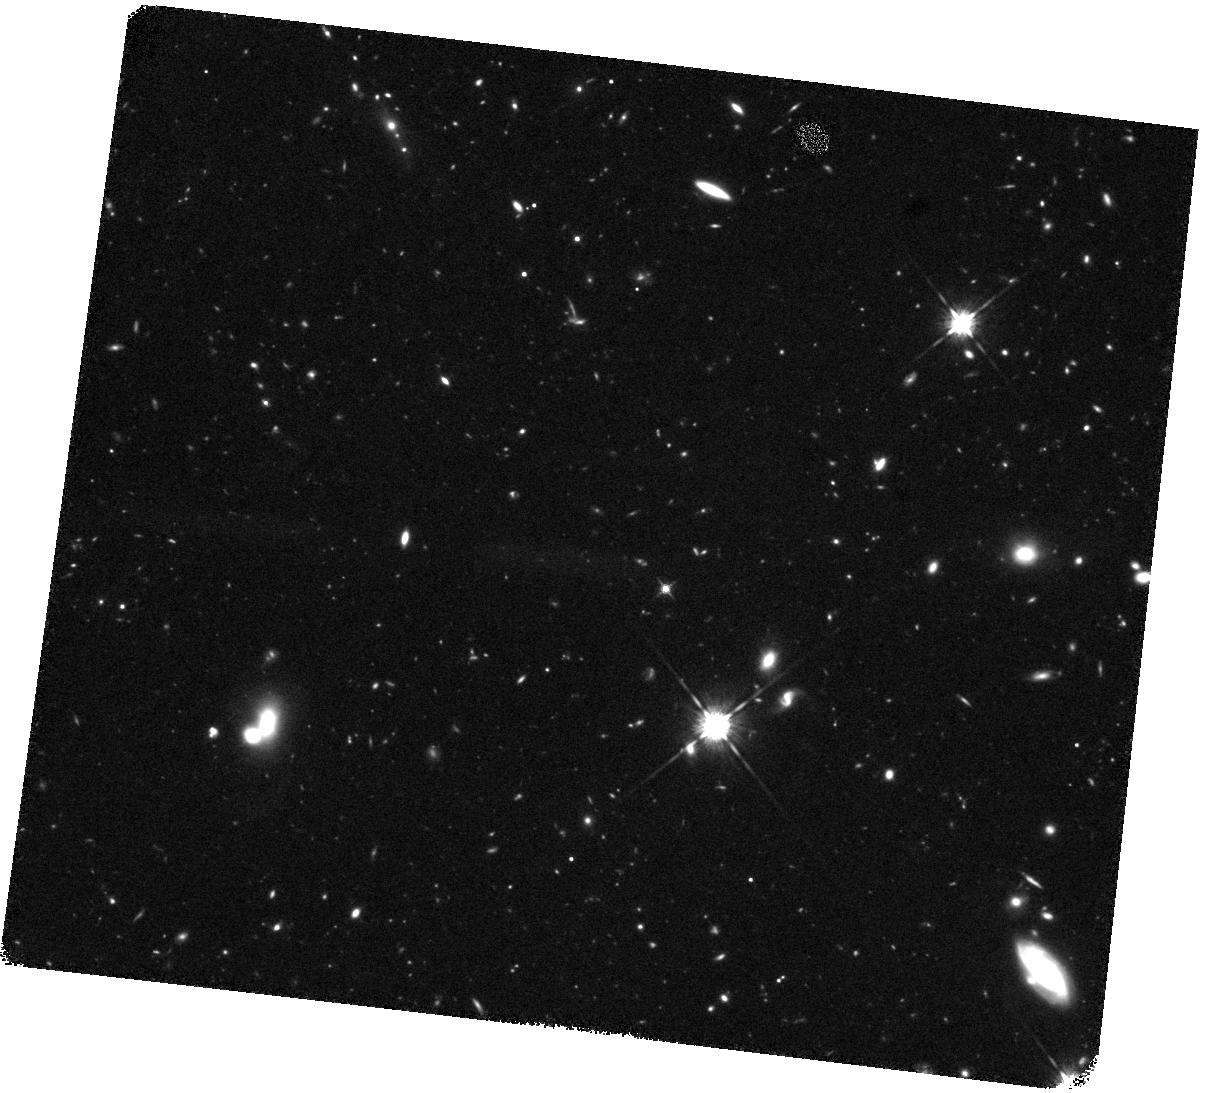
Target: Q1422-3-IR. Instrument: WFC3/IR. Filter: F125W. Exposure: 2 h. Observation ID: hst_15287_13_wfc3_ir_f125w_idia13

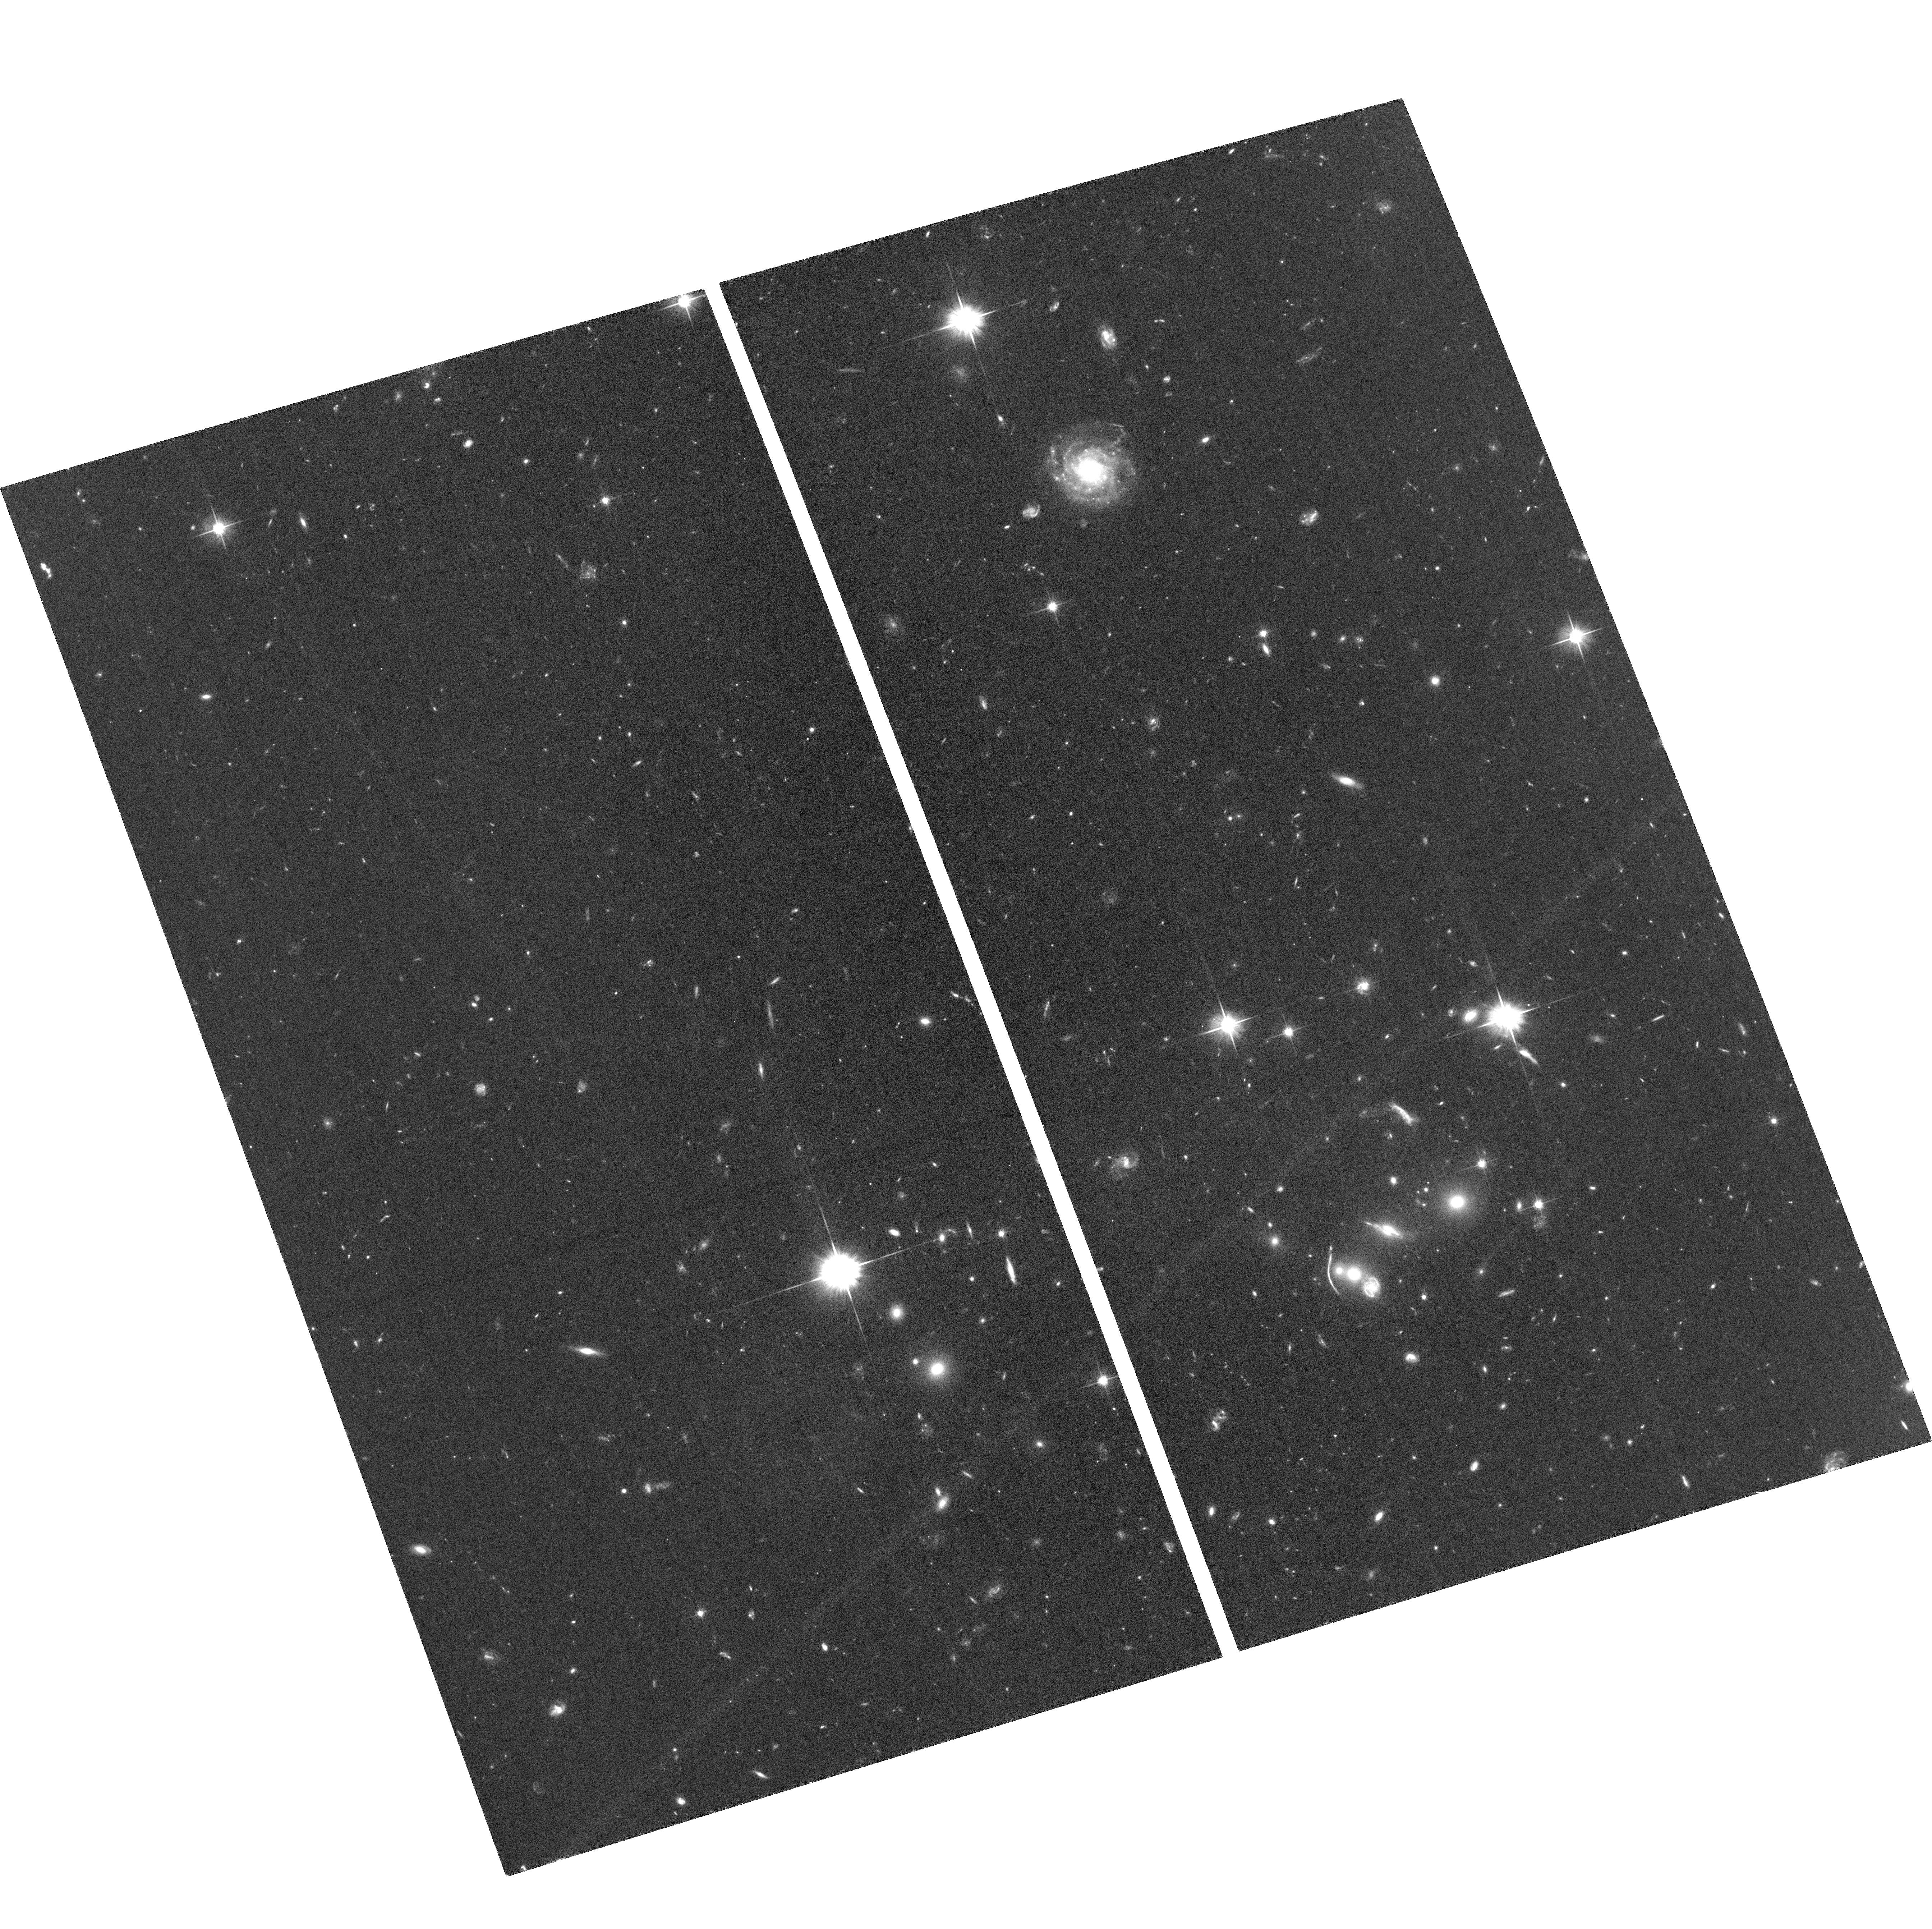
Target: Q0933-1-ACS. Instrument: ACS/WFC. Filter: F606W. Exposure: 1.7 h. Observation ID: hst_15287_03_acs_wfc_f606w_jdia03

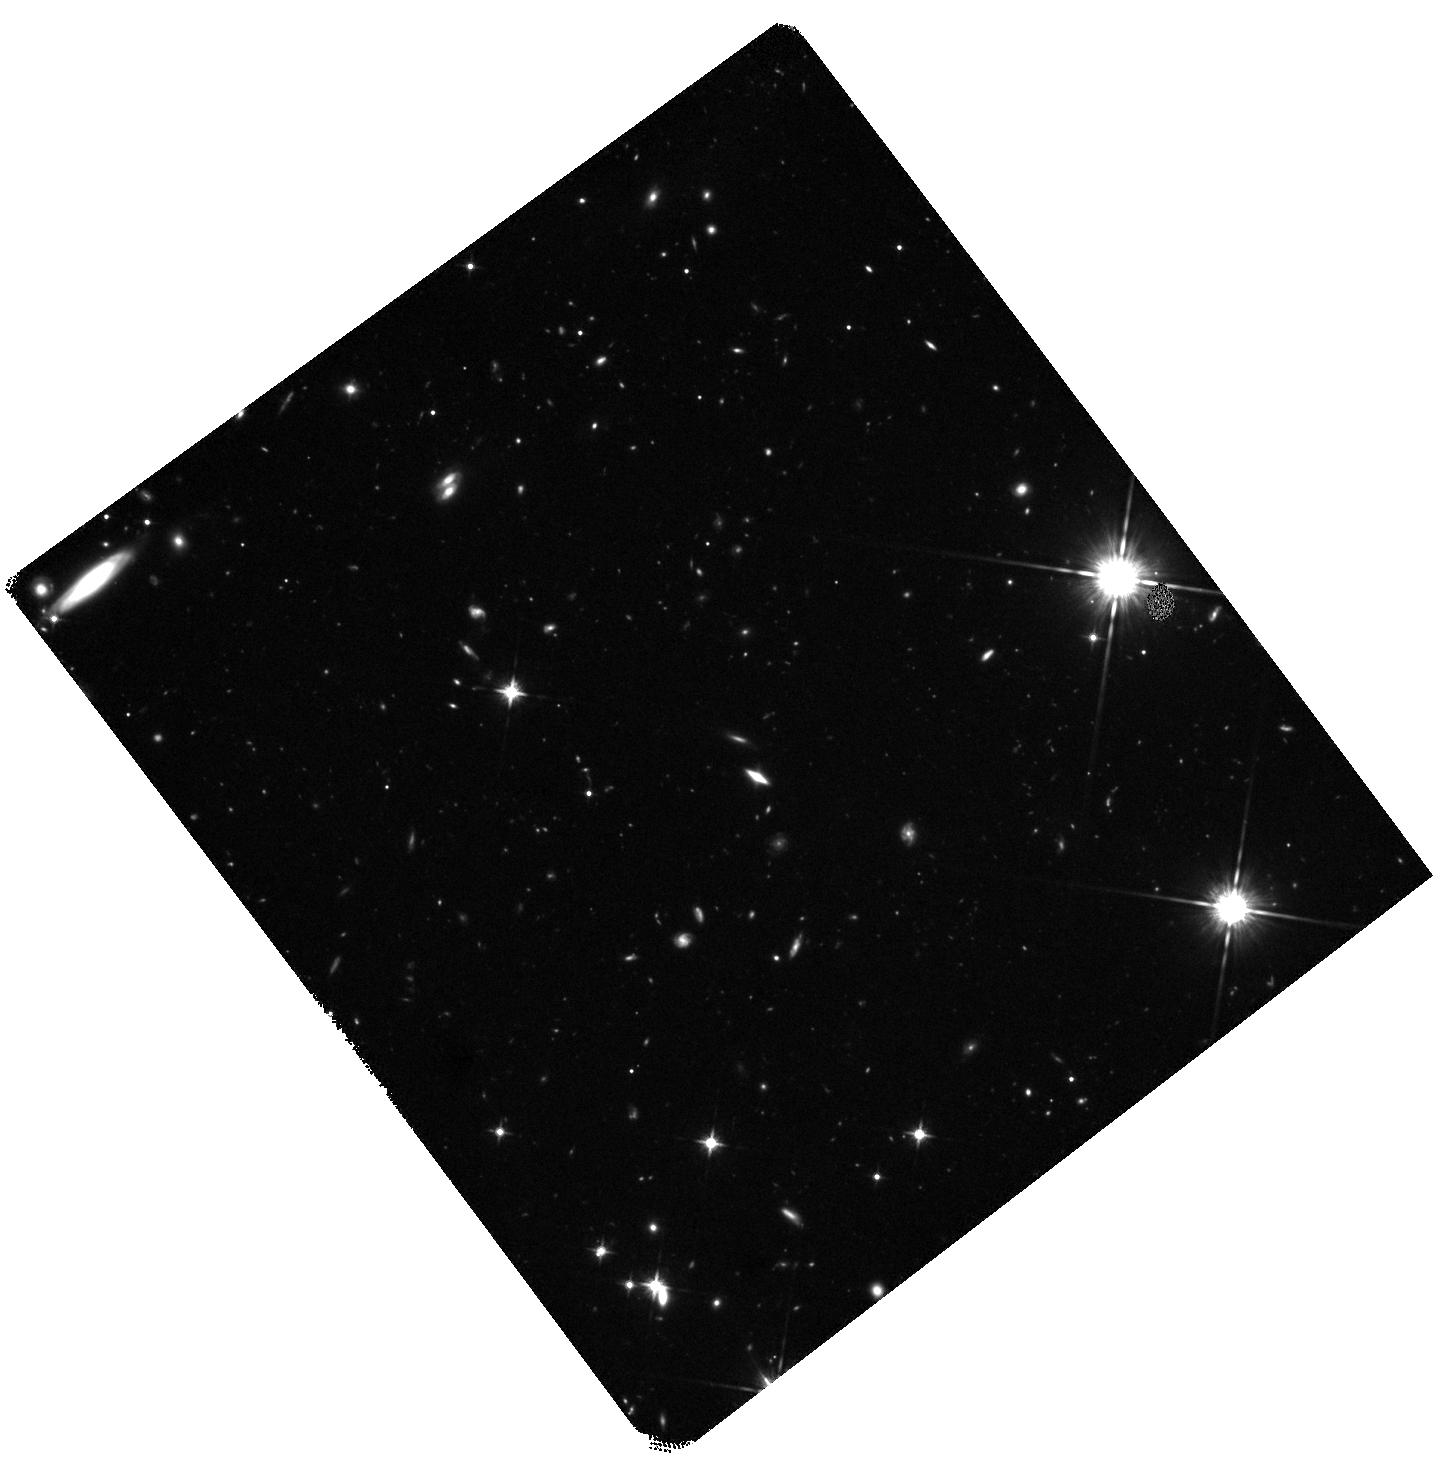
Target: Q1549-1-IR. Instrument: WFC3/IR. Filter: F125W. Exposure: 2 h. Observation ID: hst_15287_21_wfc3_ir_f125w_idia21

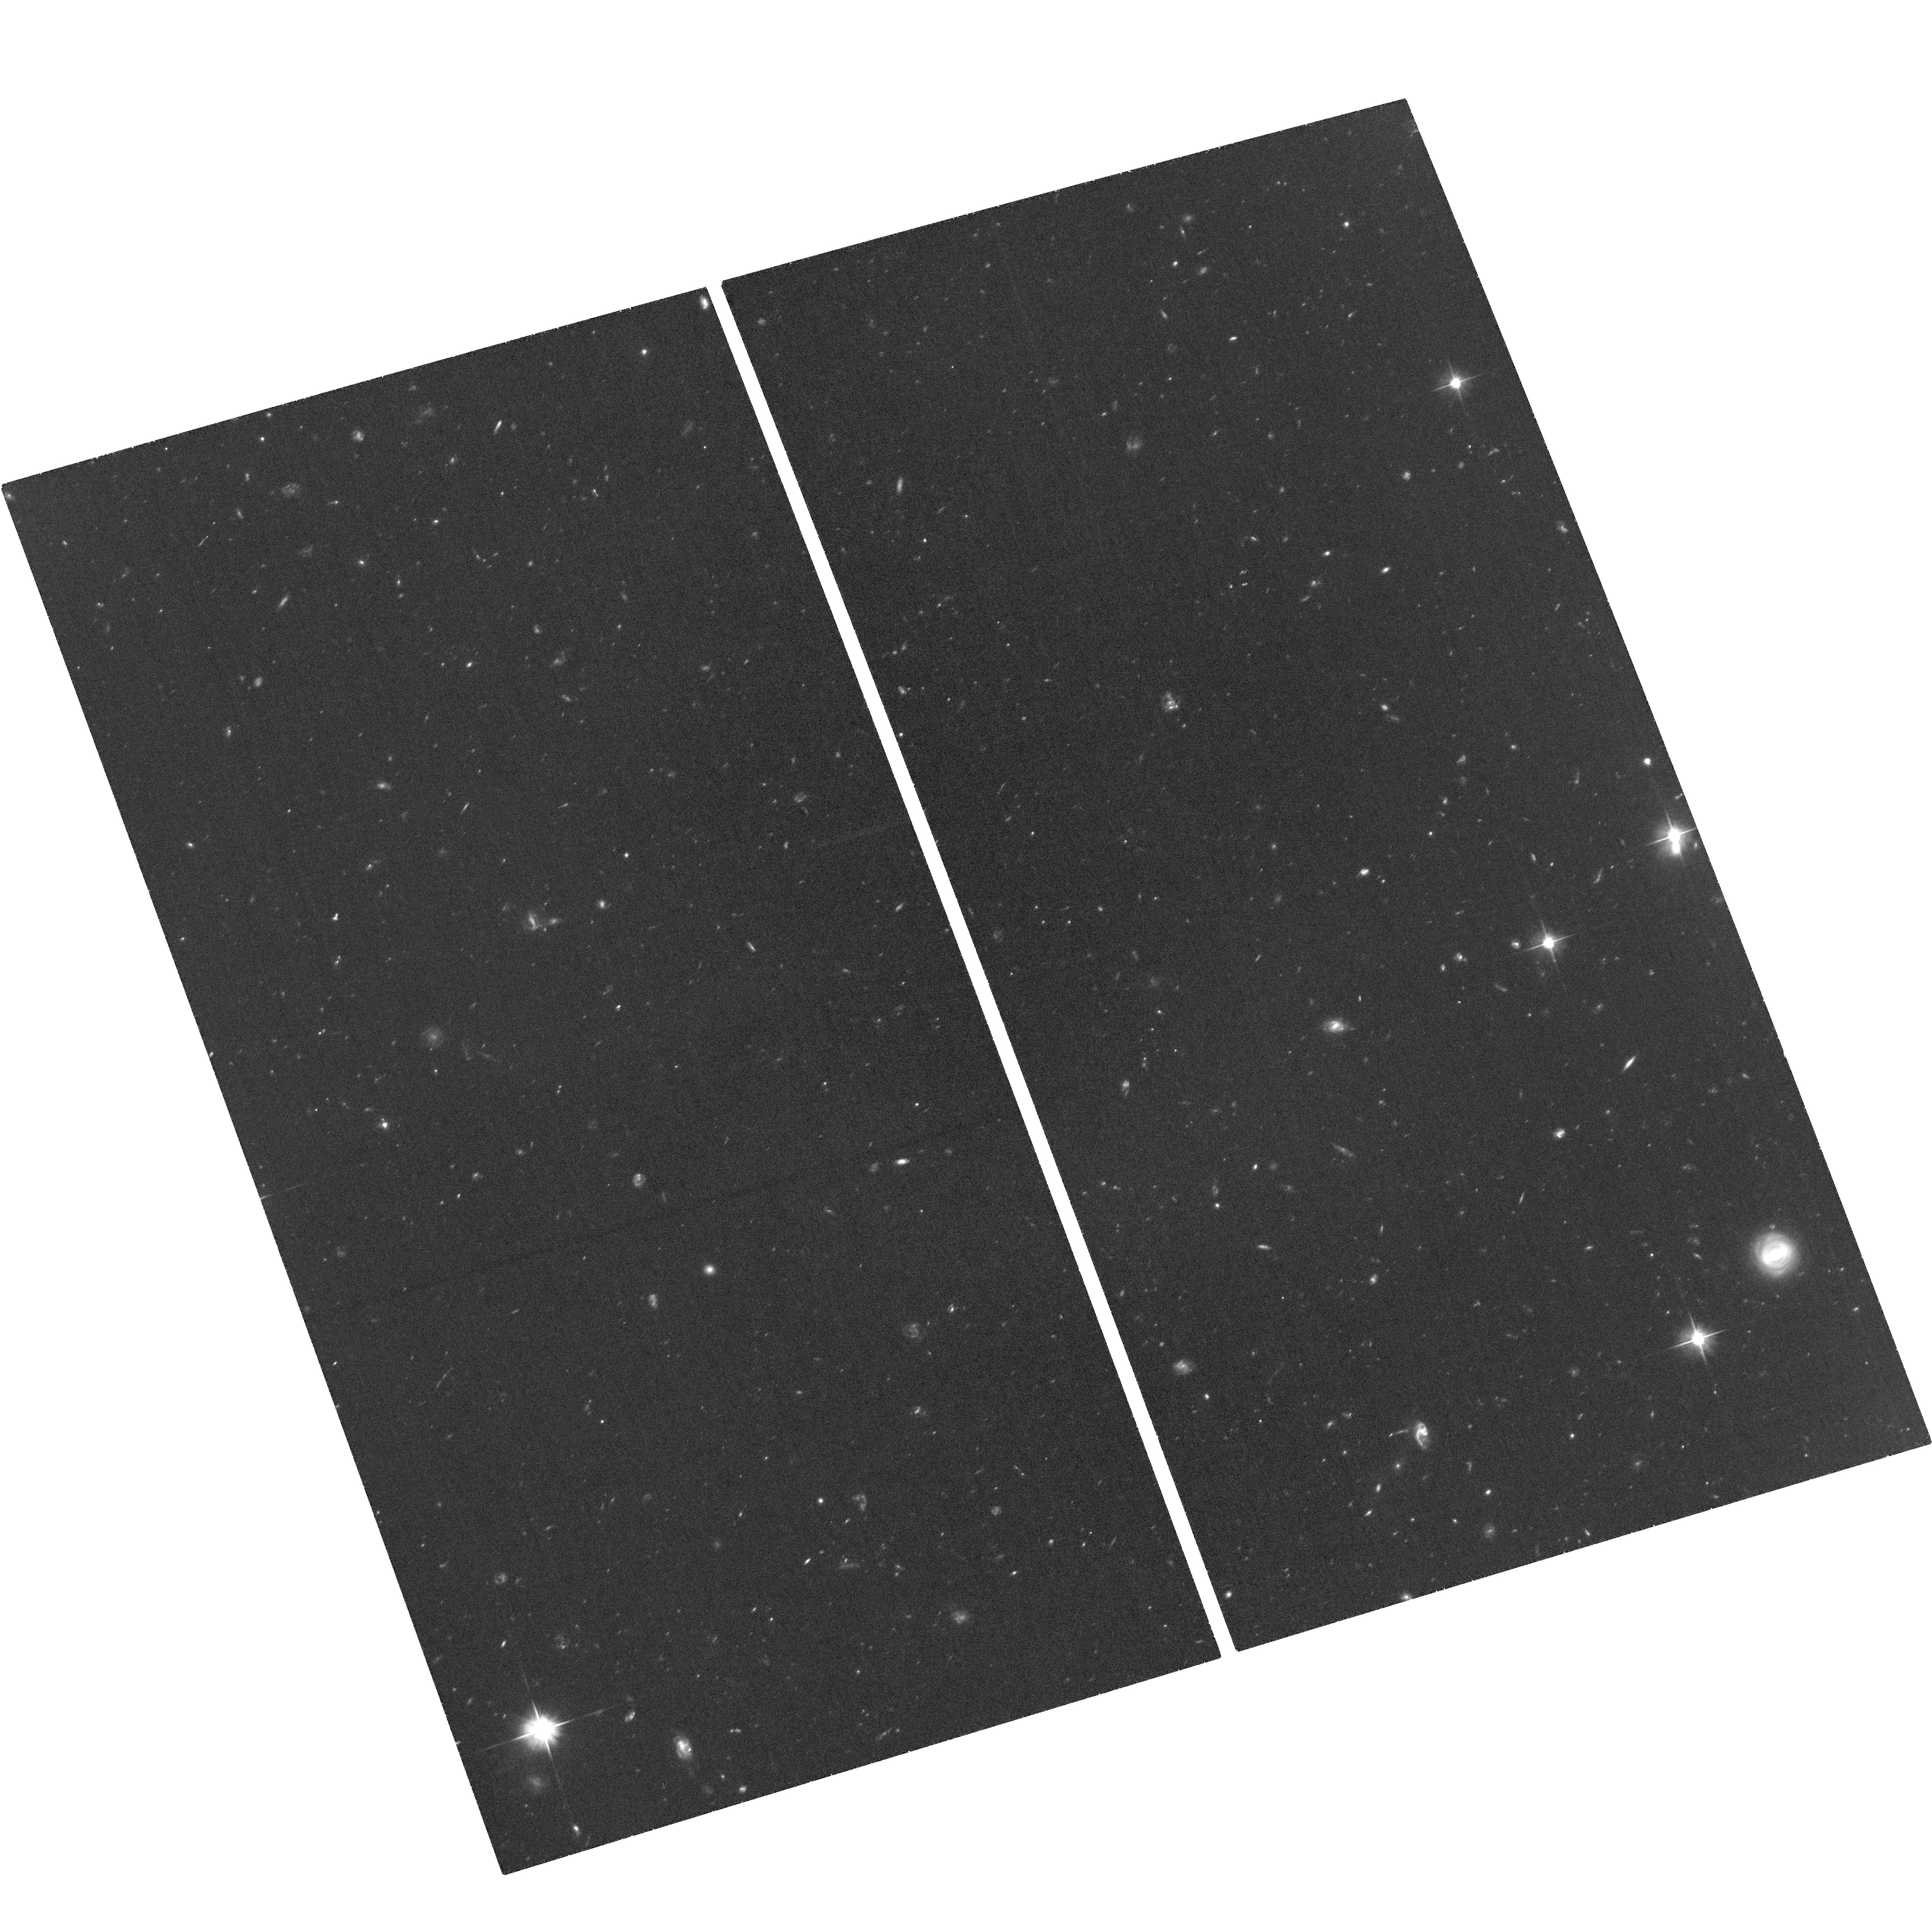
Target: Q0933-2-ACS. Instrument: ACS/WFC. Filter: F606W. Exposure: 1.7 h. Observation ID: hst_15287_06_acs_wfc_f606w_jdia06

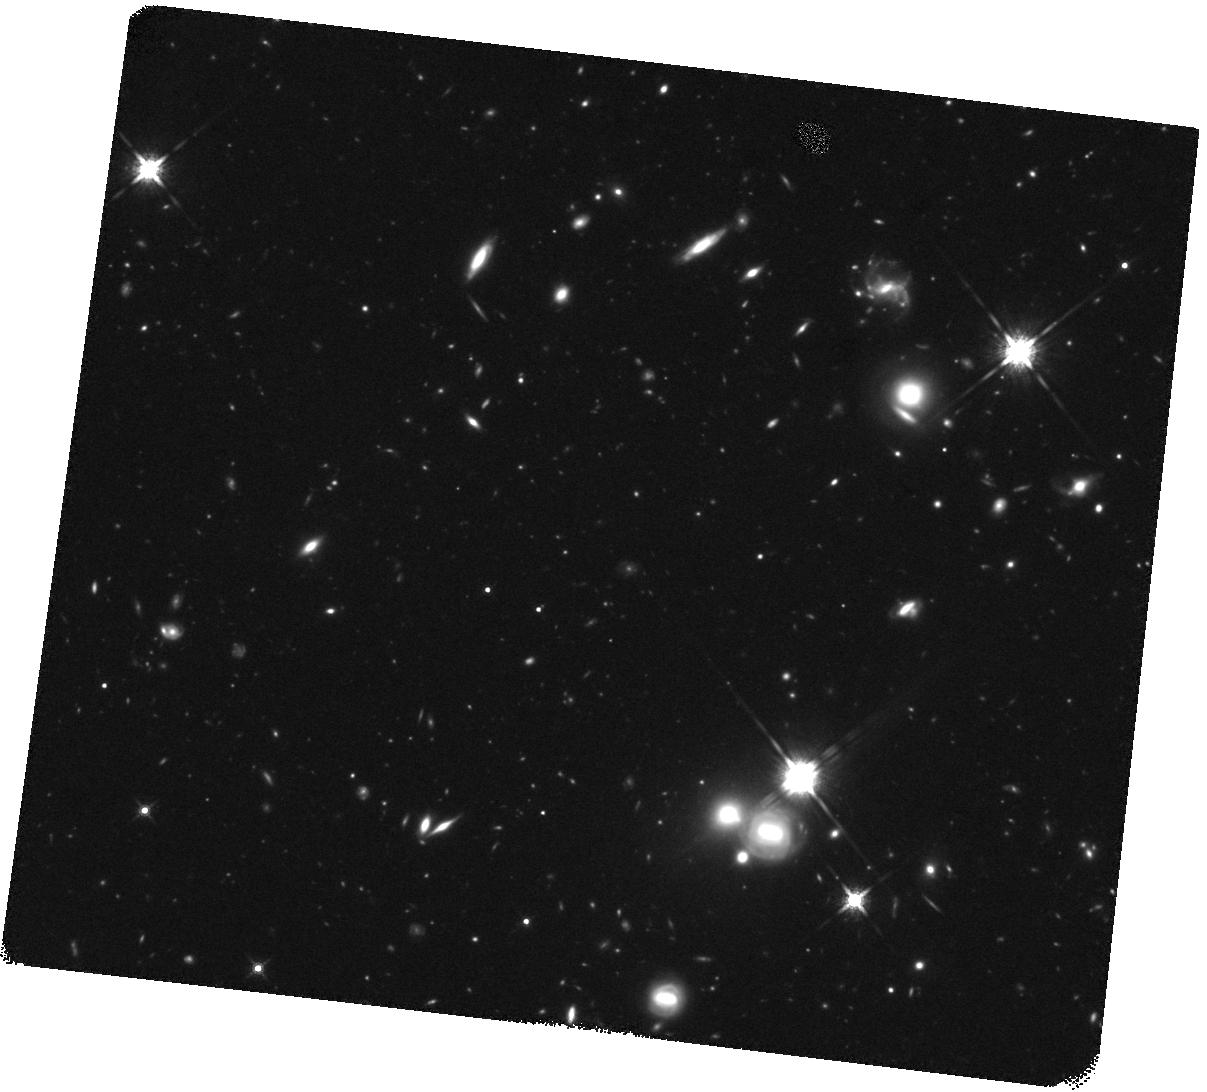
Target: Q1422-2-IR. Instrument: WFC3/IR. Filter: F160W. Exposure: 2 h. Observation ID: hst_15287_10_wfc3_ir_f160w_idia10

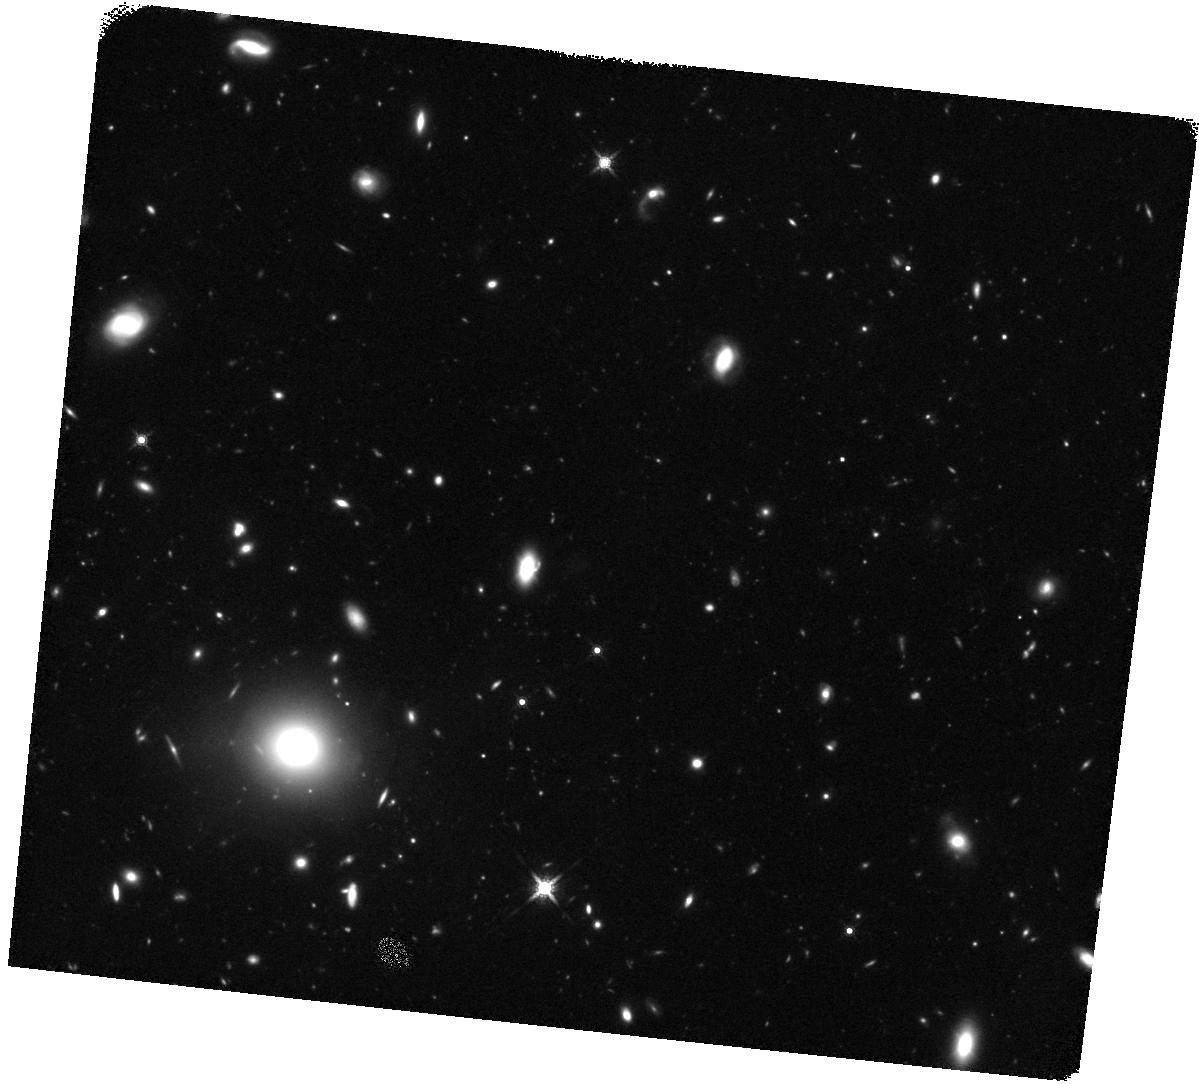
Target: WESTPHAL-1-IR. Instrument: WFC3/IR. Filter: F160W. Exposure: 2 h. Observation ID: hst_15287_22_wfc3_ir_f160w_idia22

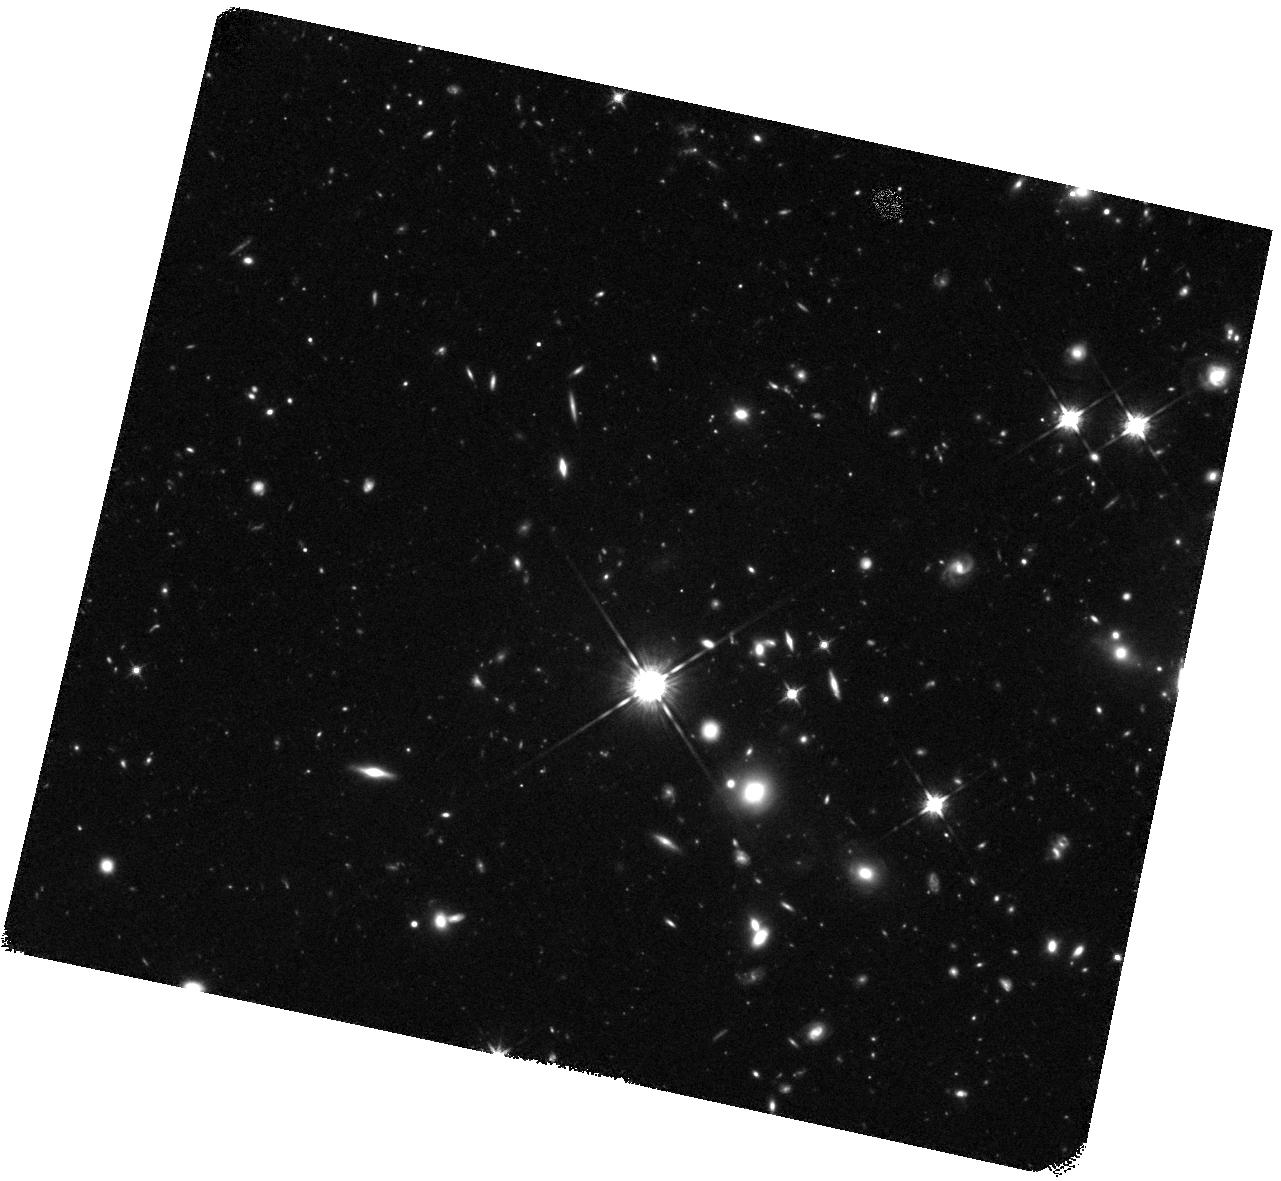
Target: Q0933-1-IR. Instrument: WFC3/IR. Filter: F125W. Exposure: 2 h. Observation ID: hst_15287_02_wfc3_ir_f125w_idia02

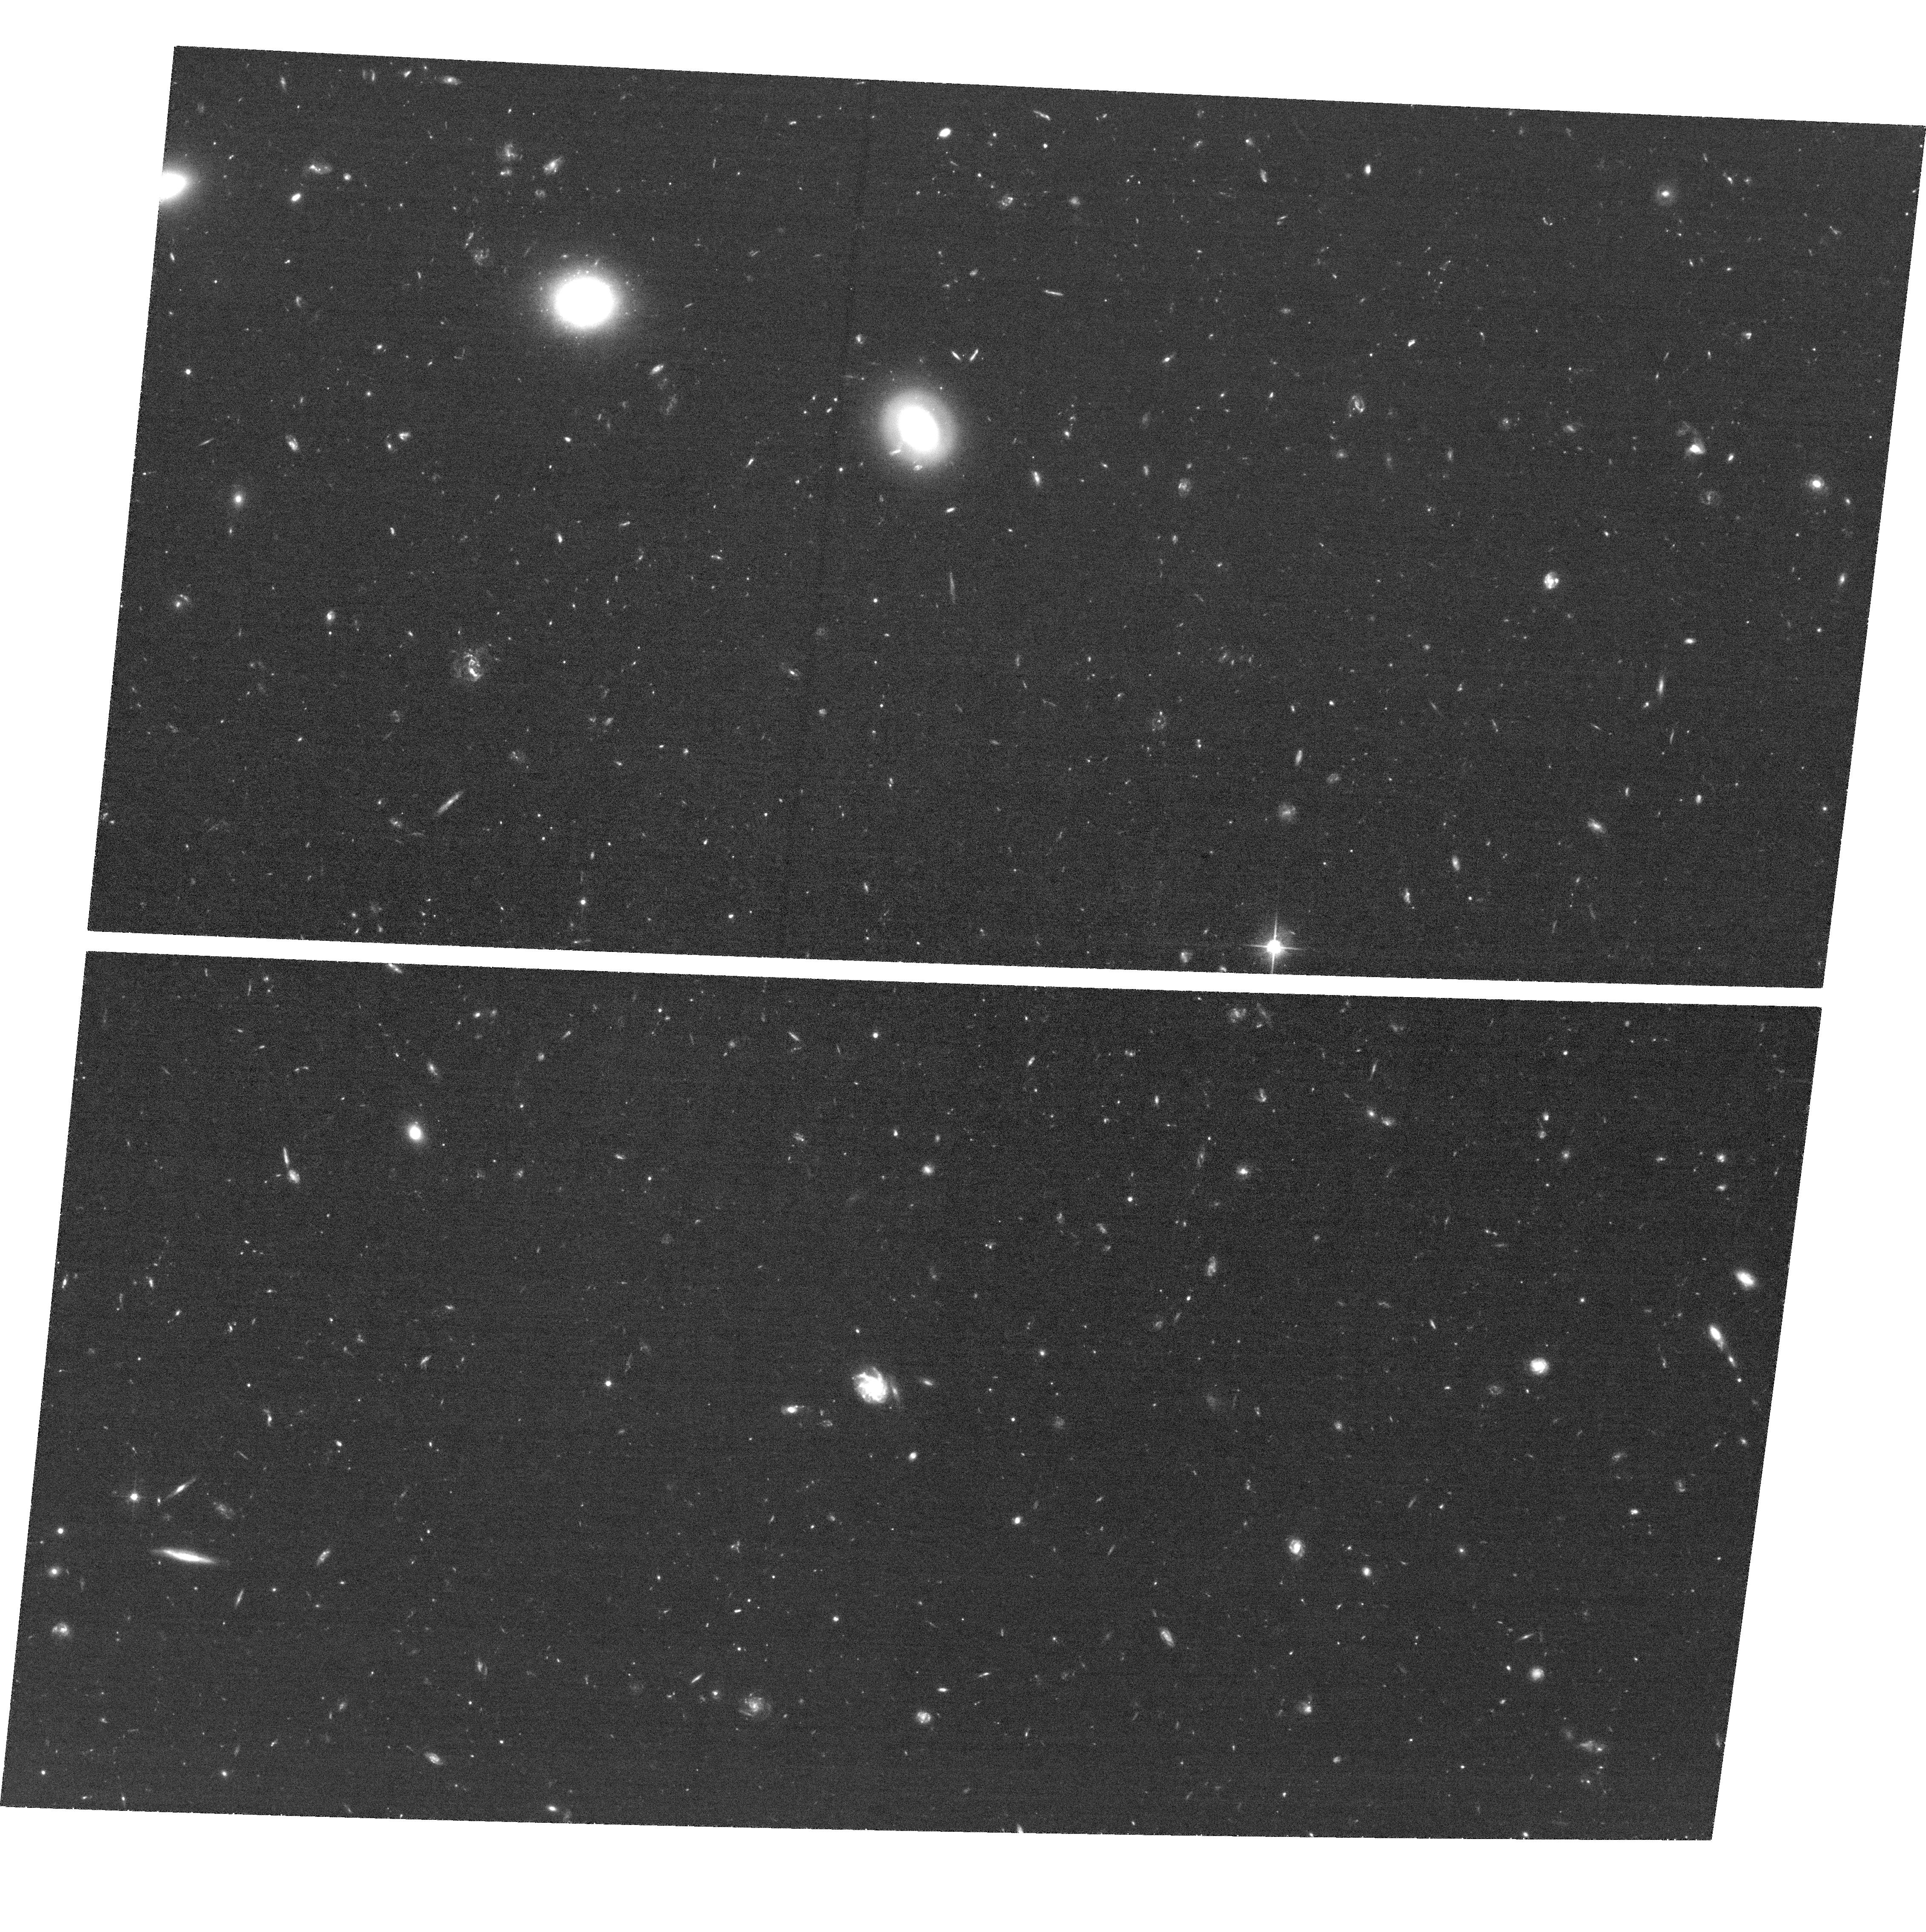
Target: WESTPHAL-3-ACS. Instrument: ACS/WFC. Filter: F606W. Exposure: 1.7 h. Observation ID: hst_15287_29_acs_wfc_f606w_jdia29

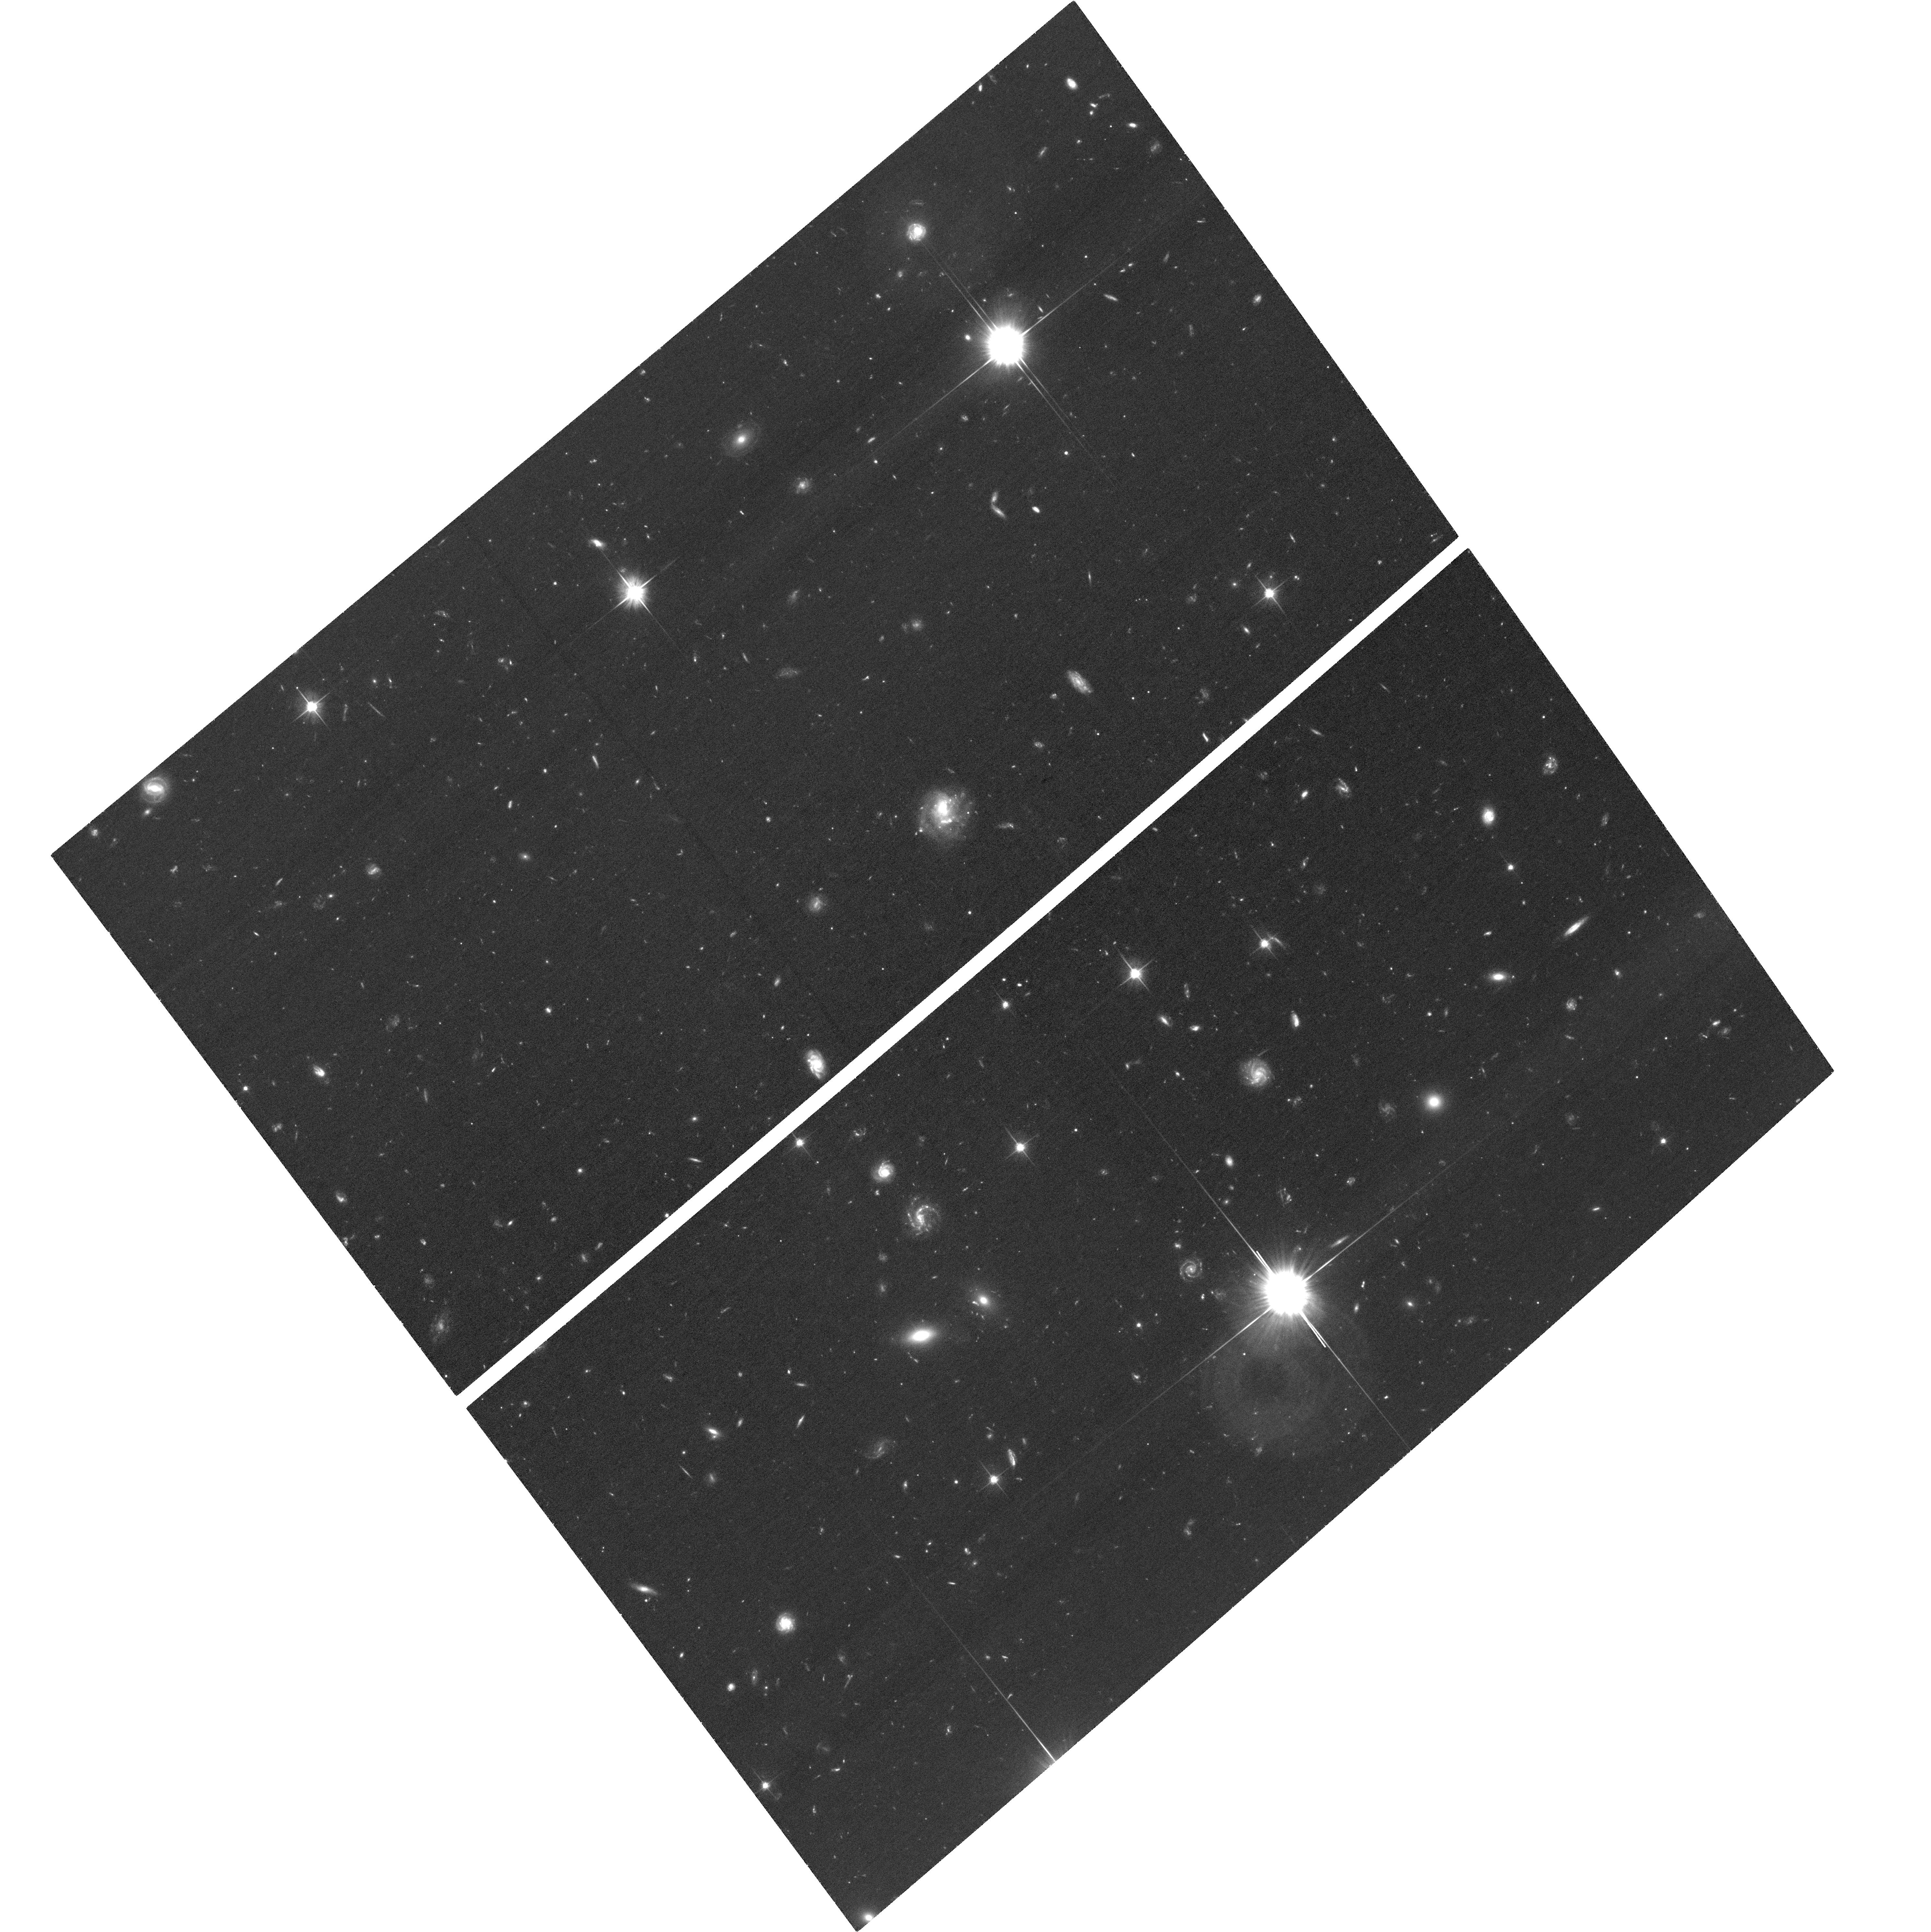
Target: Q1422-1-ACS. Instrument: ACS/WFC. Filter: F606W. Exposure: 1.7 h. Observation ID: hst_15287_09_acs_wfc_f606w_jdia09

The Path Forward for Lyman-Continuum Studies at z~3 (PI: Shapley, Alice E.)

Escaping Lyman-continuum (LyC) radiation from star-forming galaxies is likely responsible for the reionization of the universe. However, the direct measurement of escaping LyC radiation has proven exceptionally challenging, with only a few robust LyC detections at z~3, the highest redshift at which such measurements are possible. The tiny sample size of confirmed LyC sources hinders efforts to estimate the average LyC escape fraction and trace how its value depends on other galaxy properties -- both crucial for estimating the contribution of galaxies to reionization at z>6. To understand the LyC properties of distant galaxies, we must assemble a significantly larger sample of candidate LyC leakers and subject them to rigorous vetting for foreground contamination. Based on deep Keck/LRIS spectroscopy of 124 z~3 star-forming galaxies, we have identified 15 galaxies with apparent detections of LyC radiation. We now require HST imaging to remove any low-redshift contamination on an object-by-object basis, connect the ionizing and non-ionizing properties of LyC leakers, and compare the spatially-resolved stellar populations and morphologies of LyC detections and non-detections. We propose for 87 orbits of deep ACS/F606W, WFC3/F125W and WFC3/160W observations, providing multi-band coverage for the 14 LyC detections lacking HST data, as well as a control sample of 26 galaxies with deep Keck/LRIS spectra and LyC non-detections, and 37 additional galaxies spectroscopically confirmed at z~3. Analysis of these data will robustly remove low-redshift contaminants, revealing the connection between LyC leakage and galaxy properties both at z~3 and during the epoch of reionization.